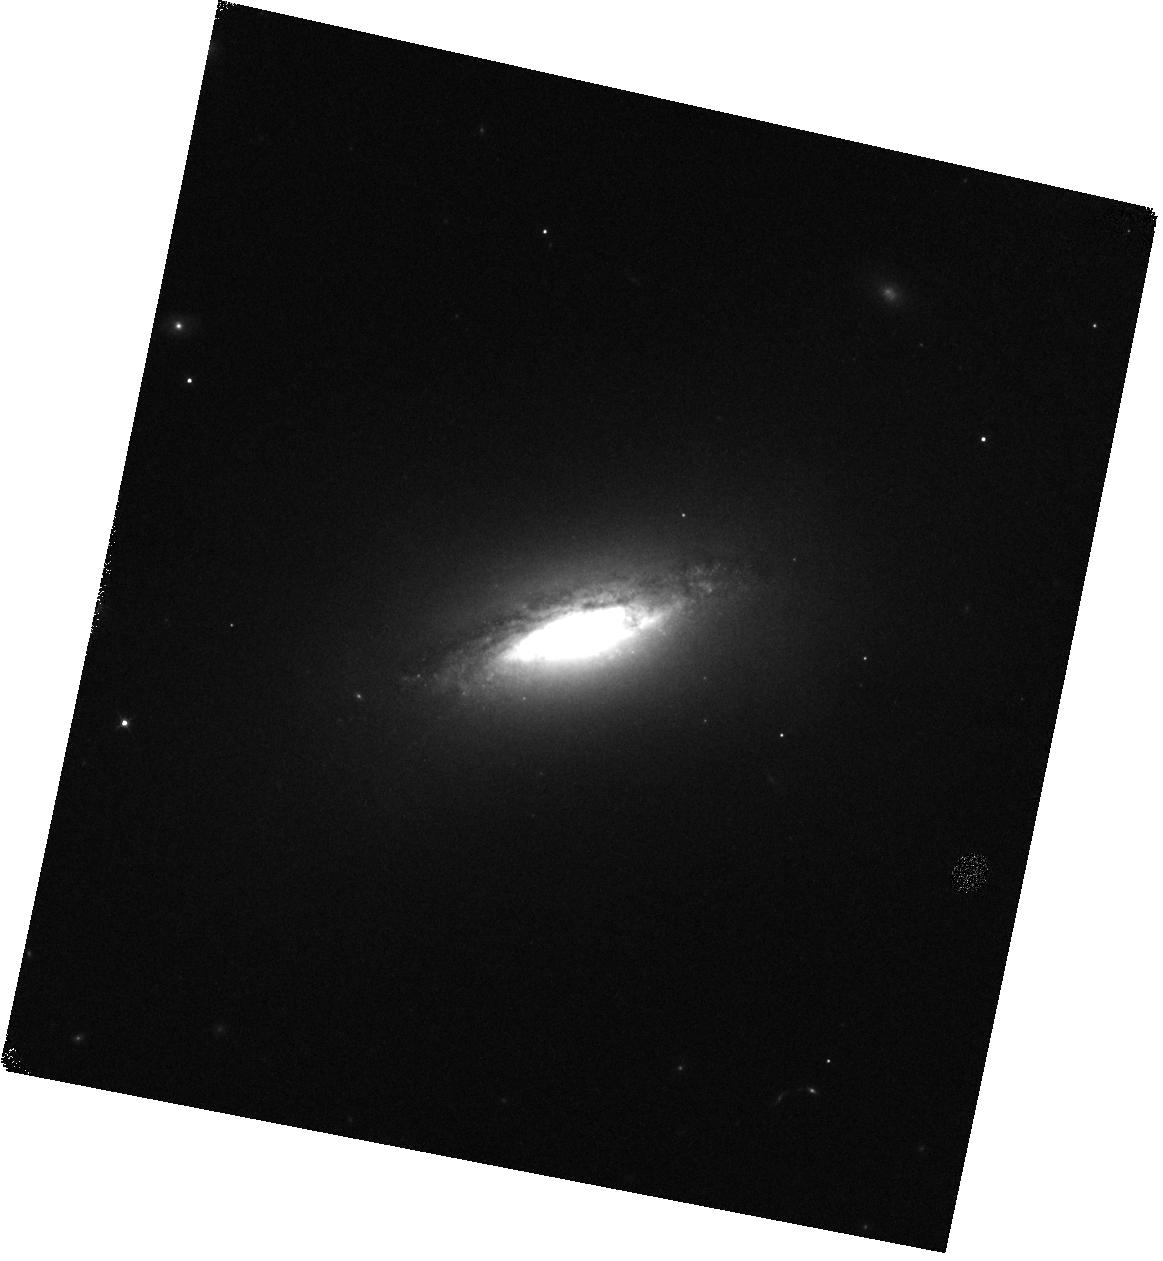
Target: NGC-1482
Instrument: WFC3/IR
Filter: F128N
Exposure: 17 min
Observation ID: hst_12206_02_wfc3_ir_f128n_ibjf02

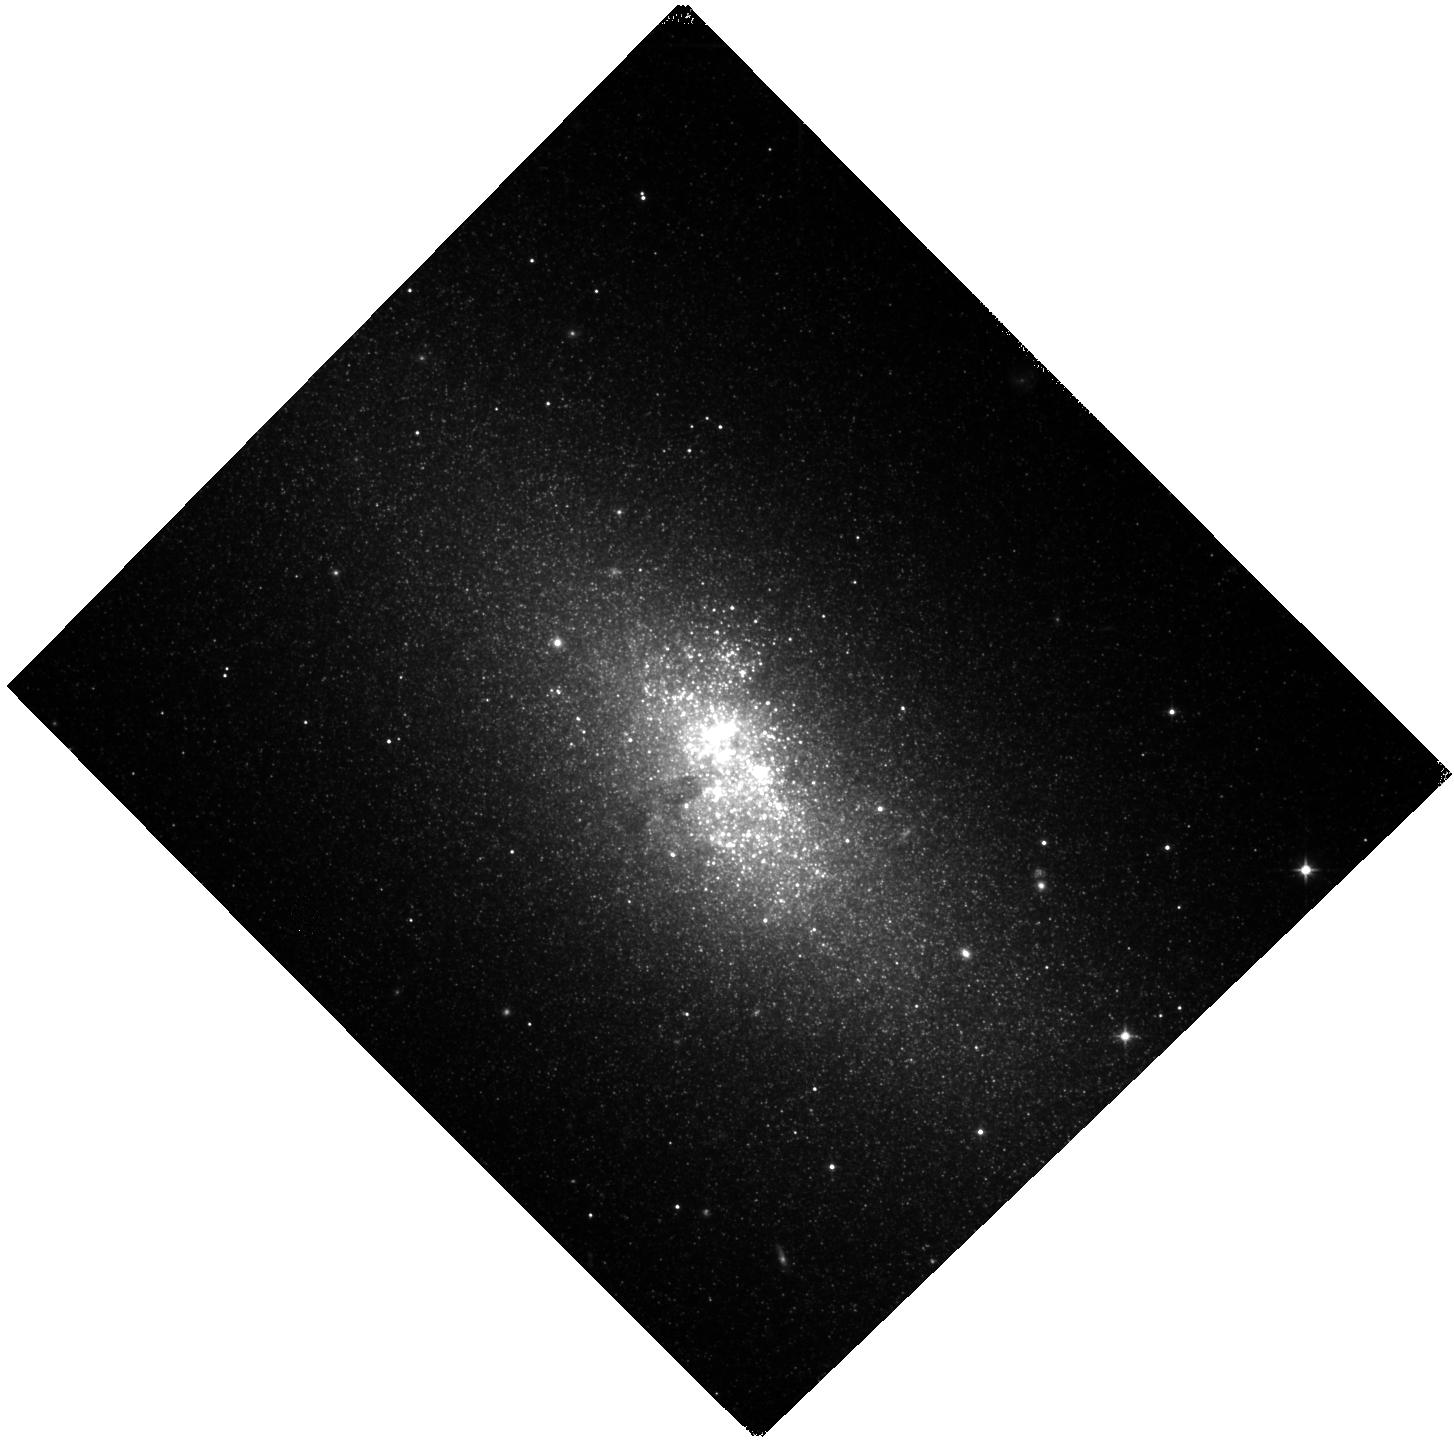
Target: NGC-5253
Instrument: WFC3/IR
Filter: F110W
Exposure: 10 min
Observation ID: hst_12206_03_wfc3_ir_f110w_ibjf03

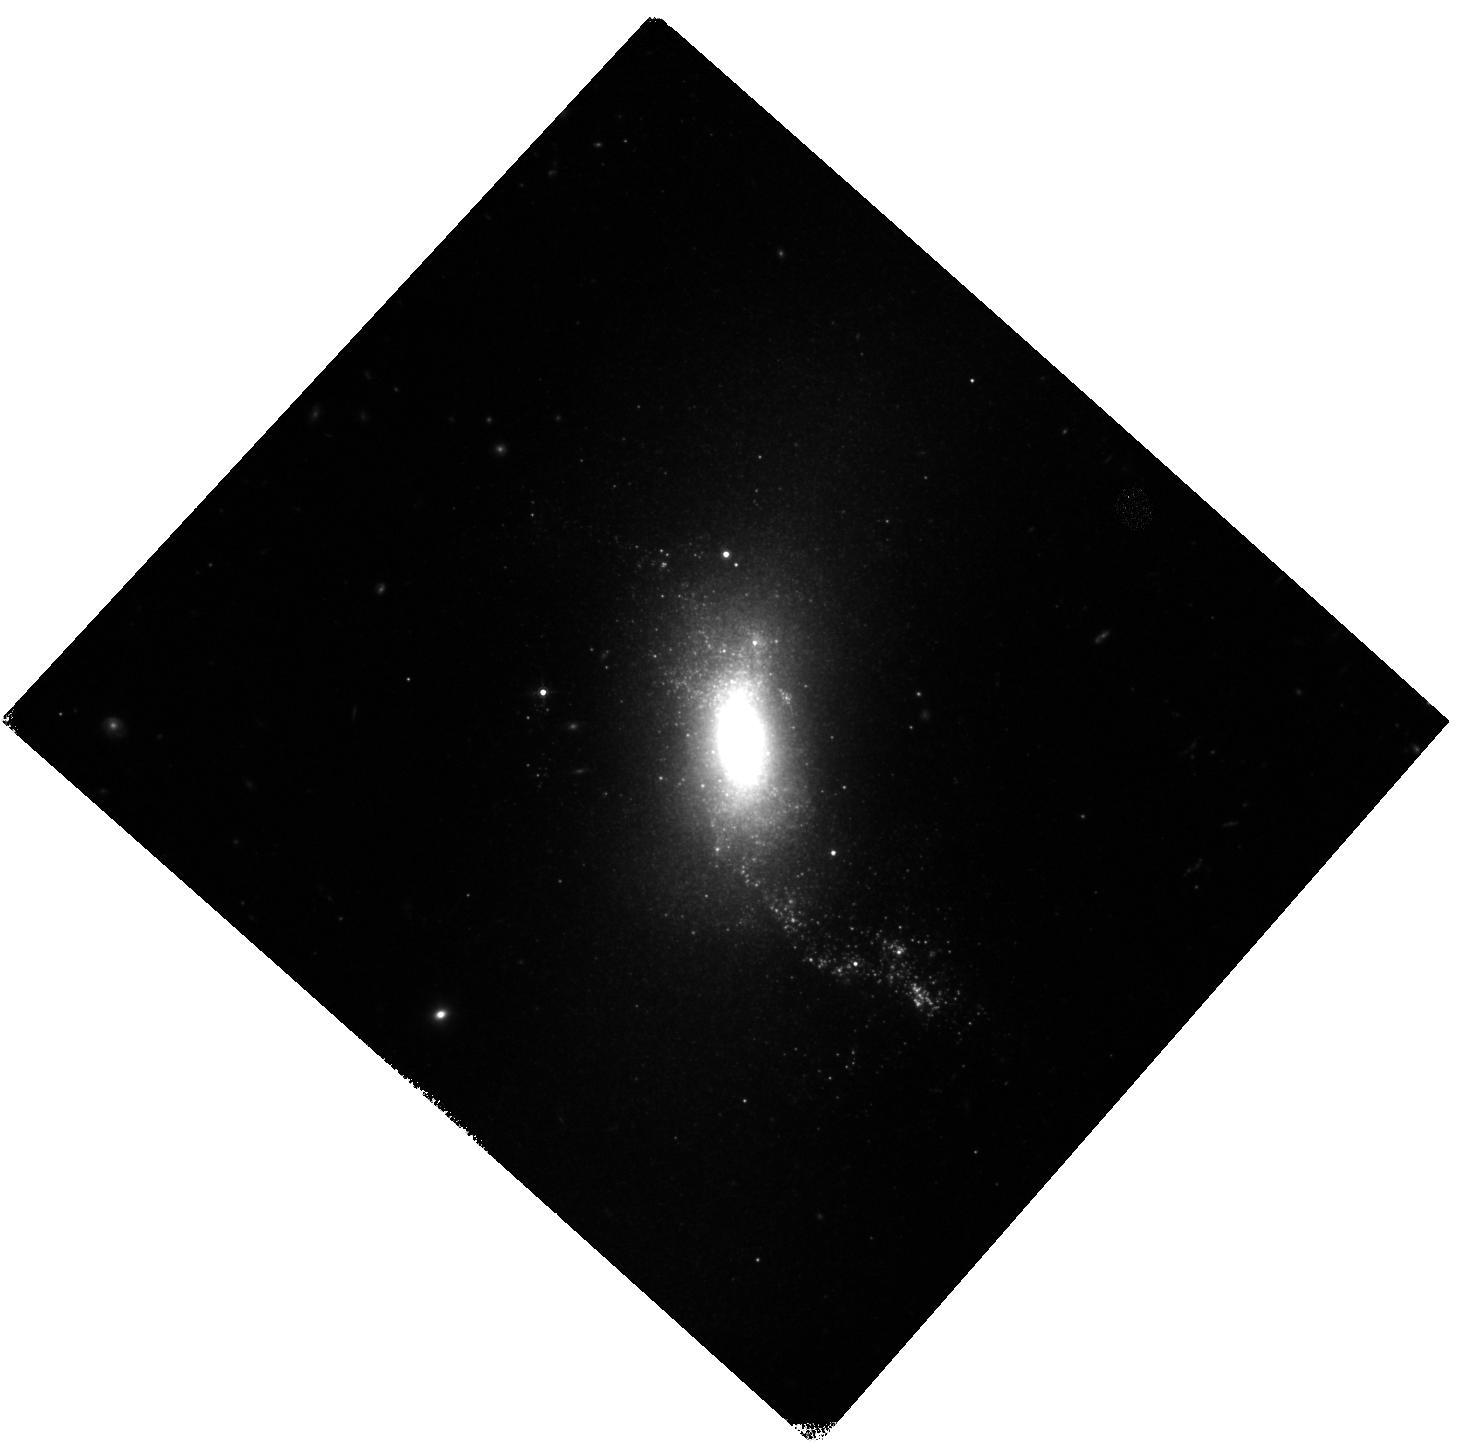
Target: NGC-1140
Instrument: WFC3/IR
Filter: F160W
Exposure: 15 min
Observation ID: hst_12206_01_wfc3_ir_f160w_ibjf01

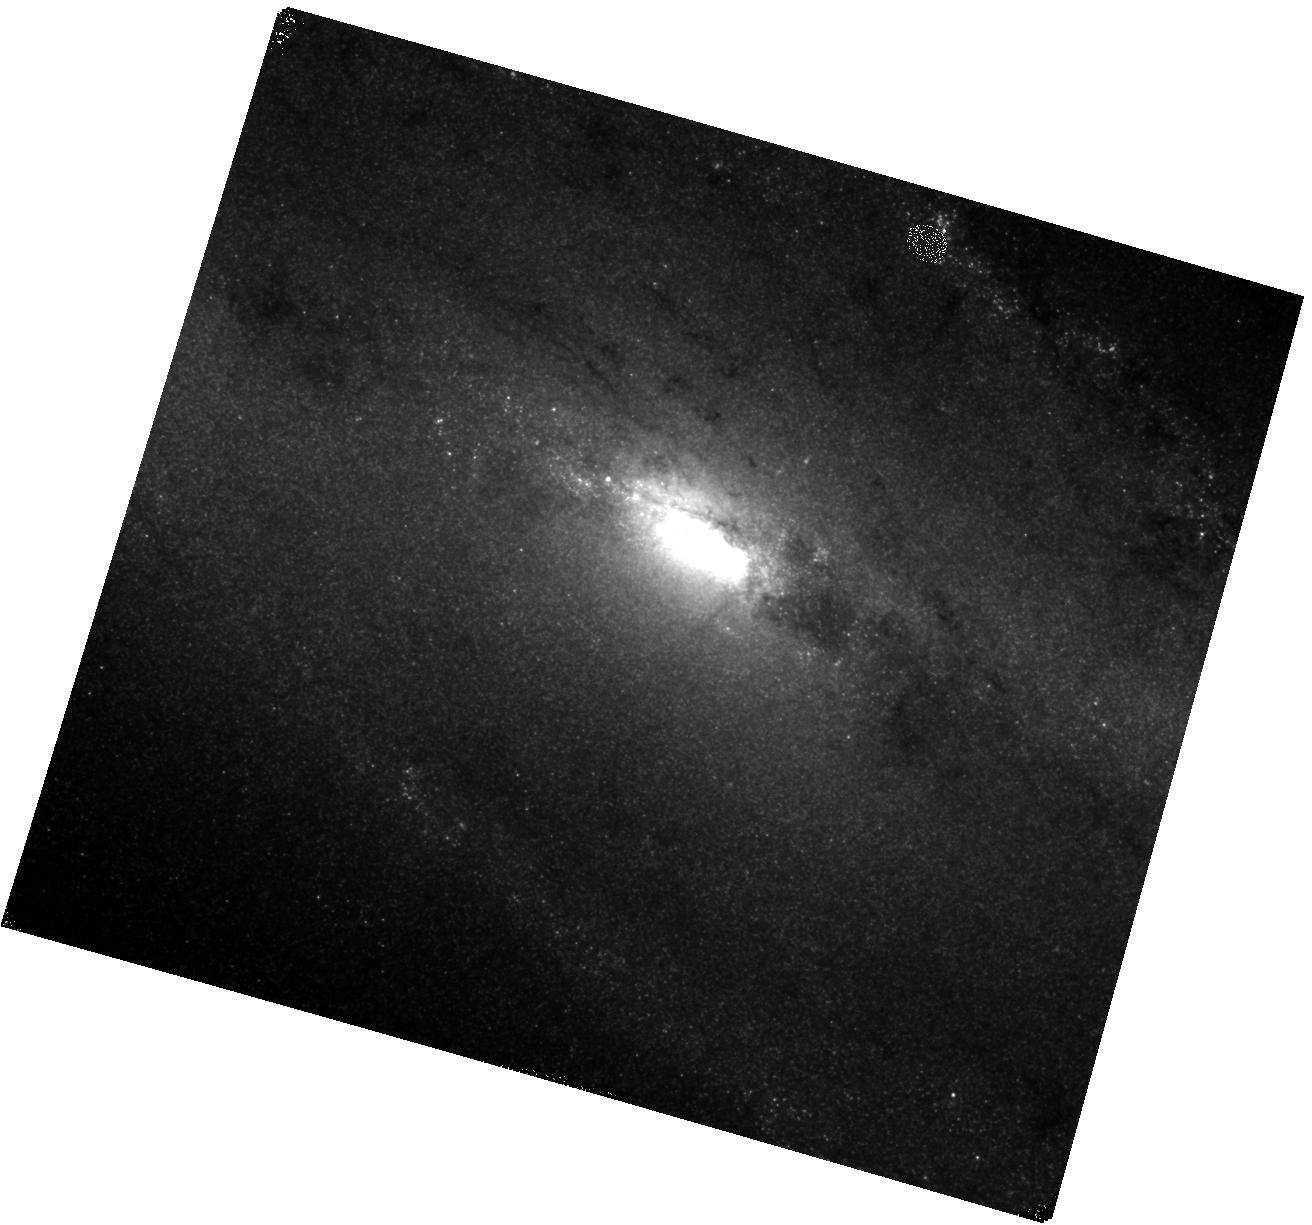
Target: NGC-253
Instrument: WFC3/IR
Filter: F164N
Exposure: 40 min
Observation ID: hst_12206_05_wfc3_ir_f164n_ibjf05

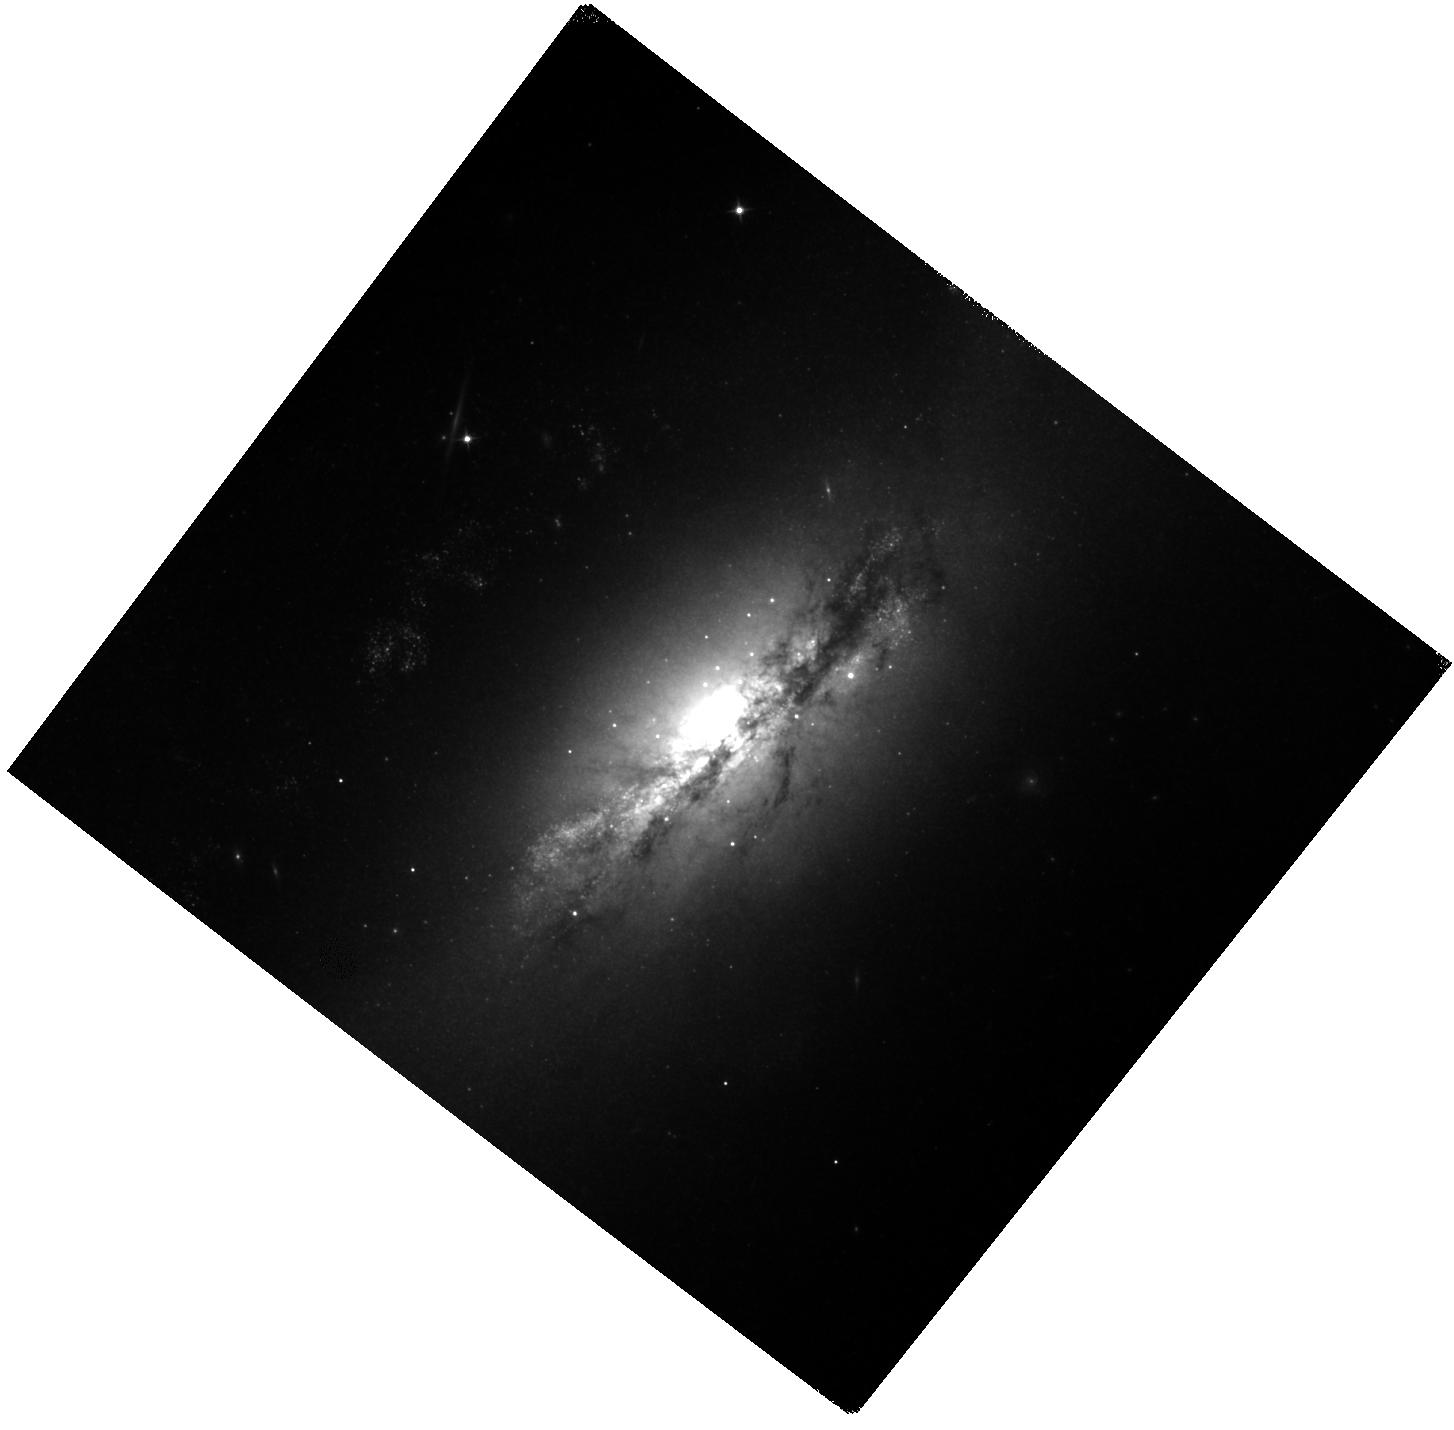
Target: NGC-2146
Instrument: WFC3/IR
Filter: F110W
Exposure: 15 min
Observation ID: hst_12206_04_wfc3_ir_f110w_ibjf04

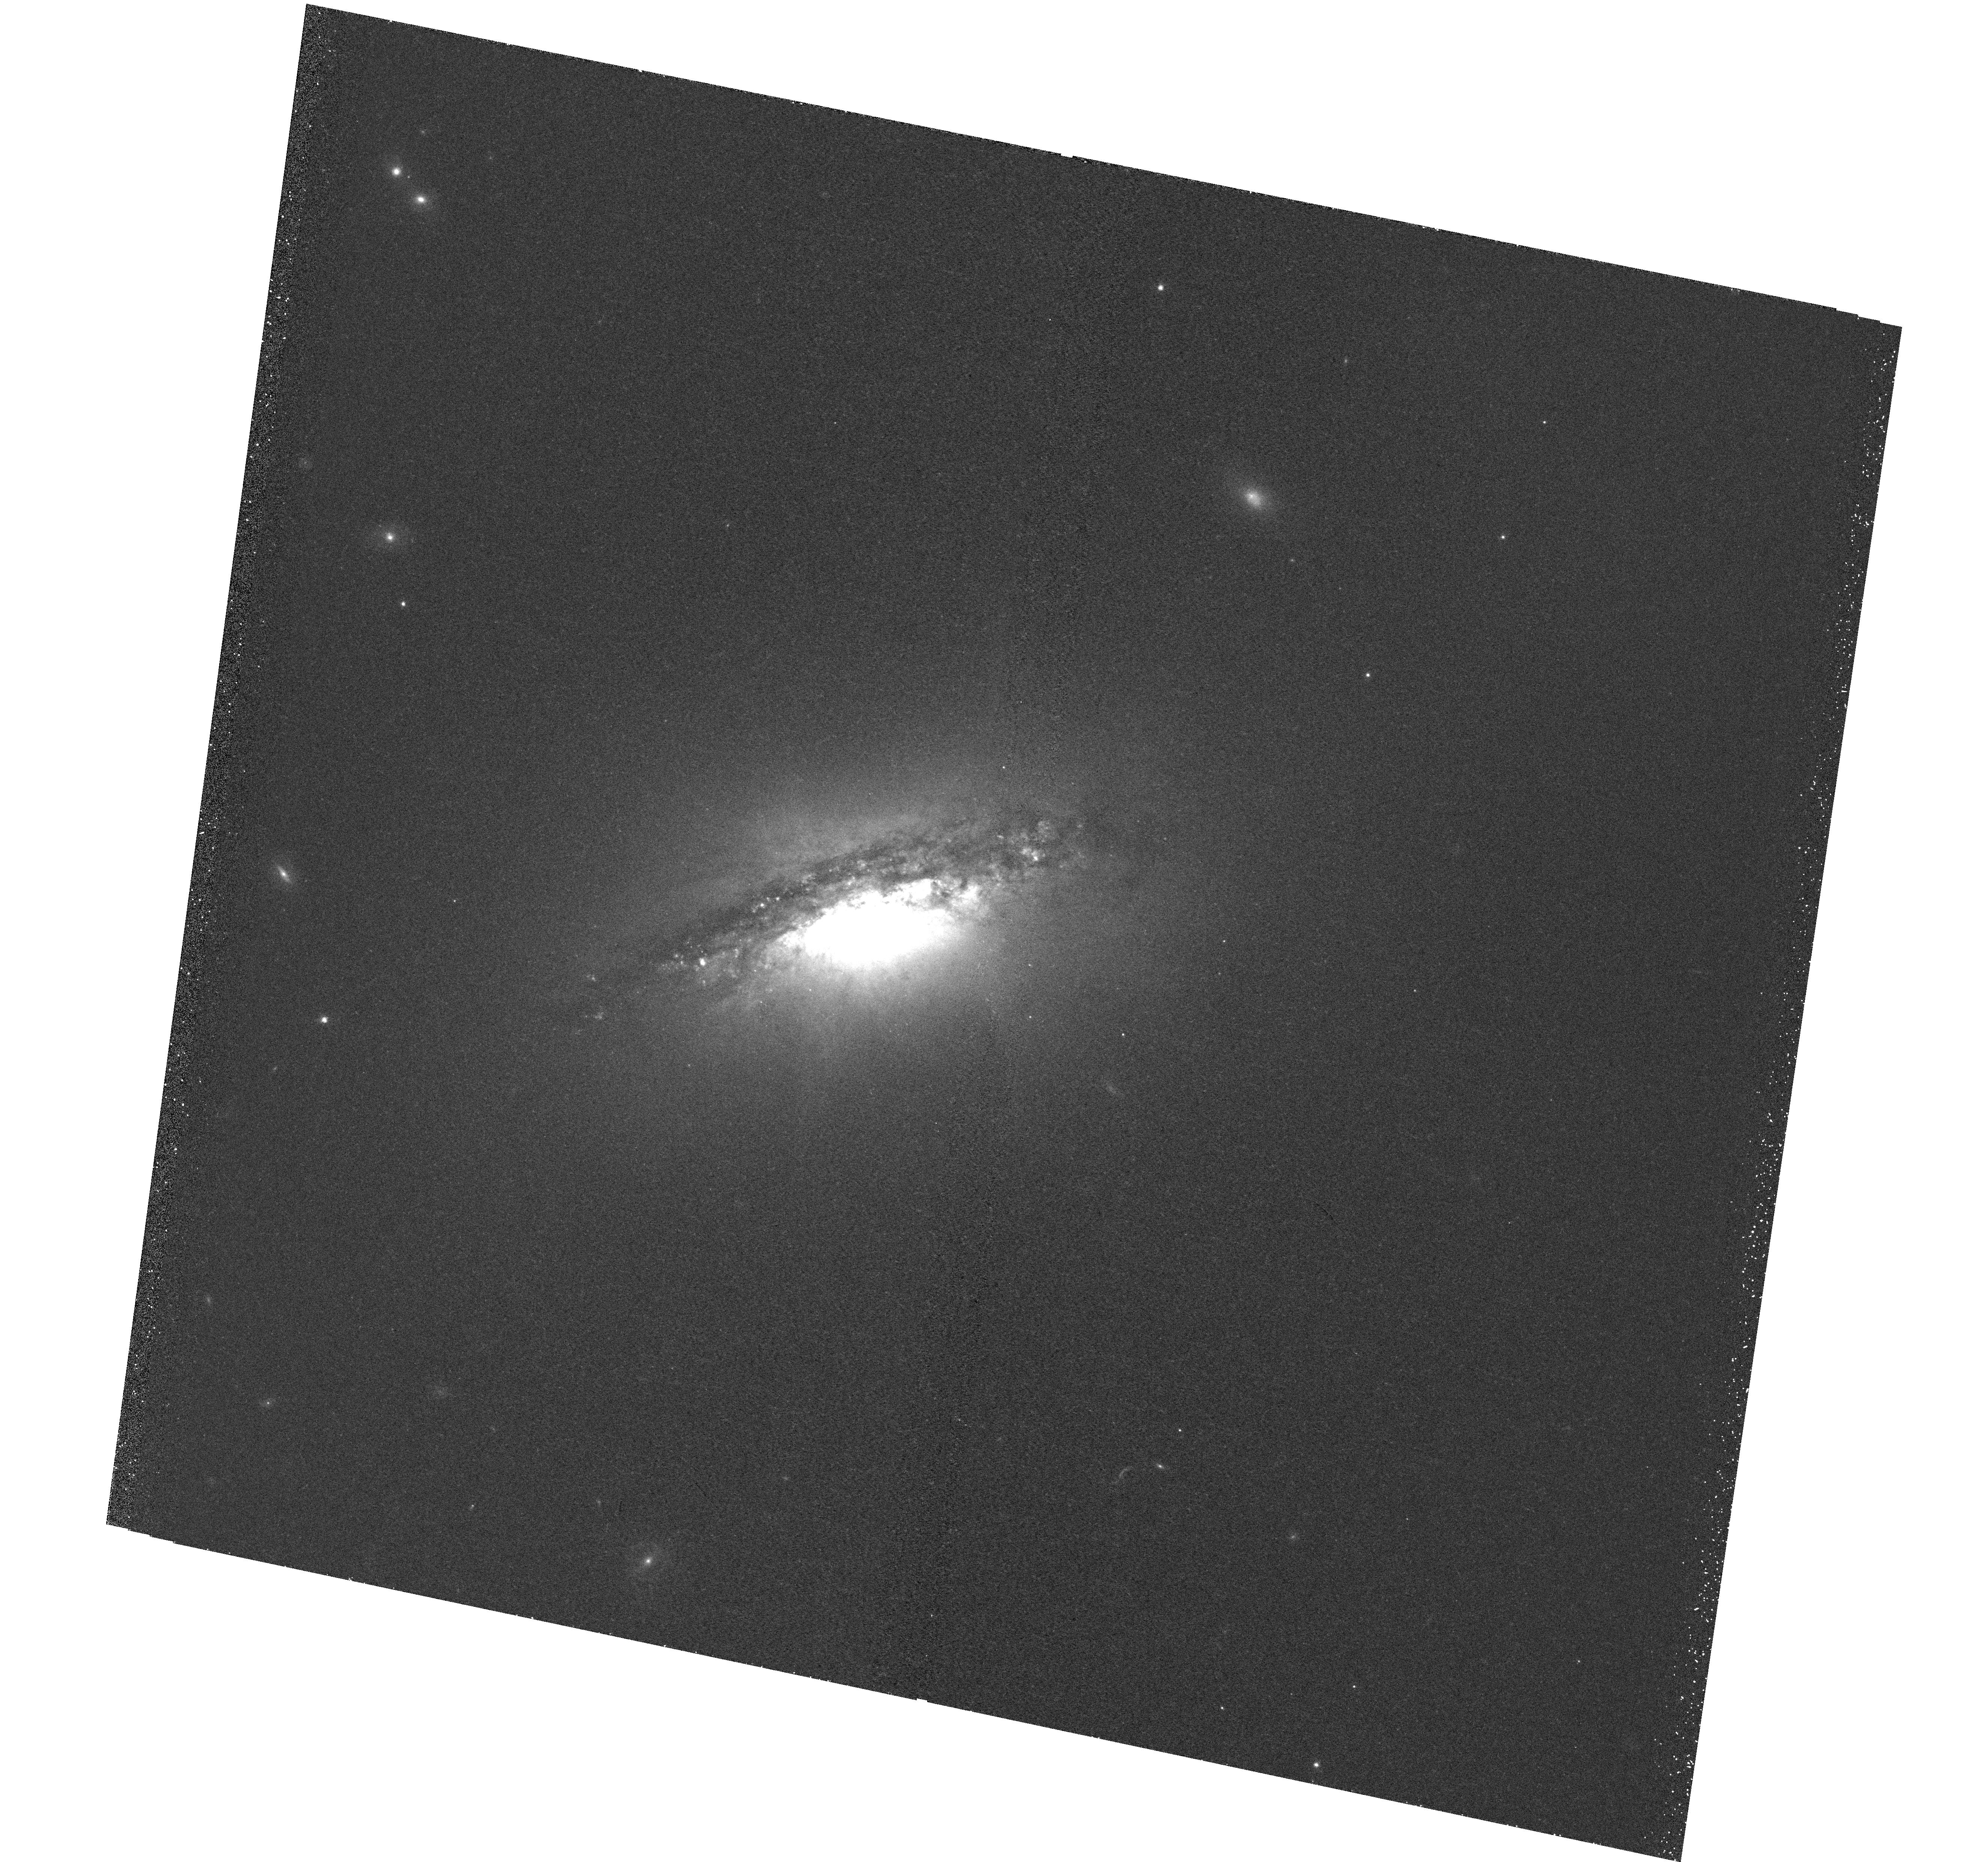
Target: NGC-1482
Instrument: WFC3/UVIS
Filter: F657N
Exposure: 39 min
Observation ID: hst_12206_02_wfc3_uvis_f657n_ibjf02

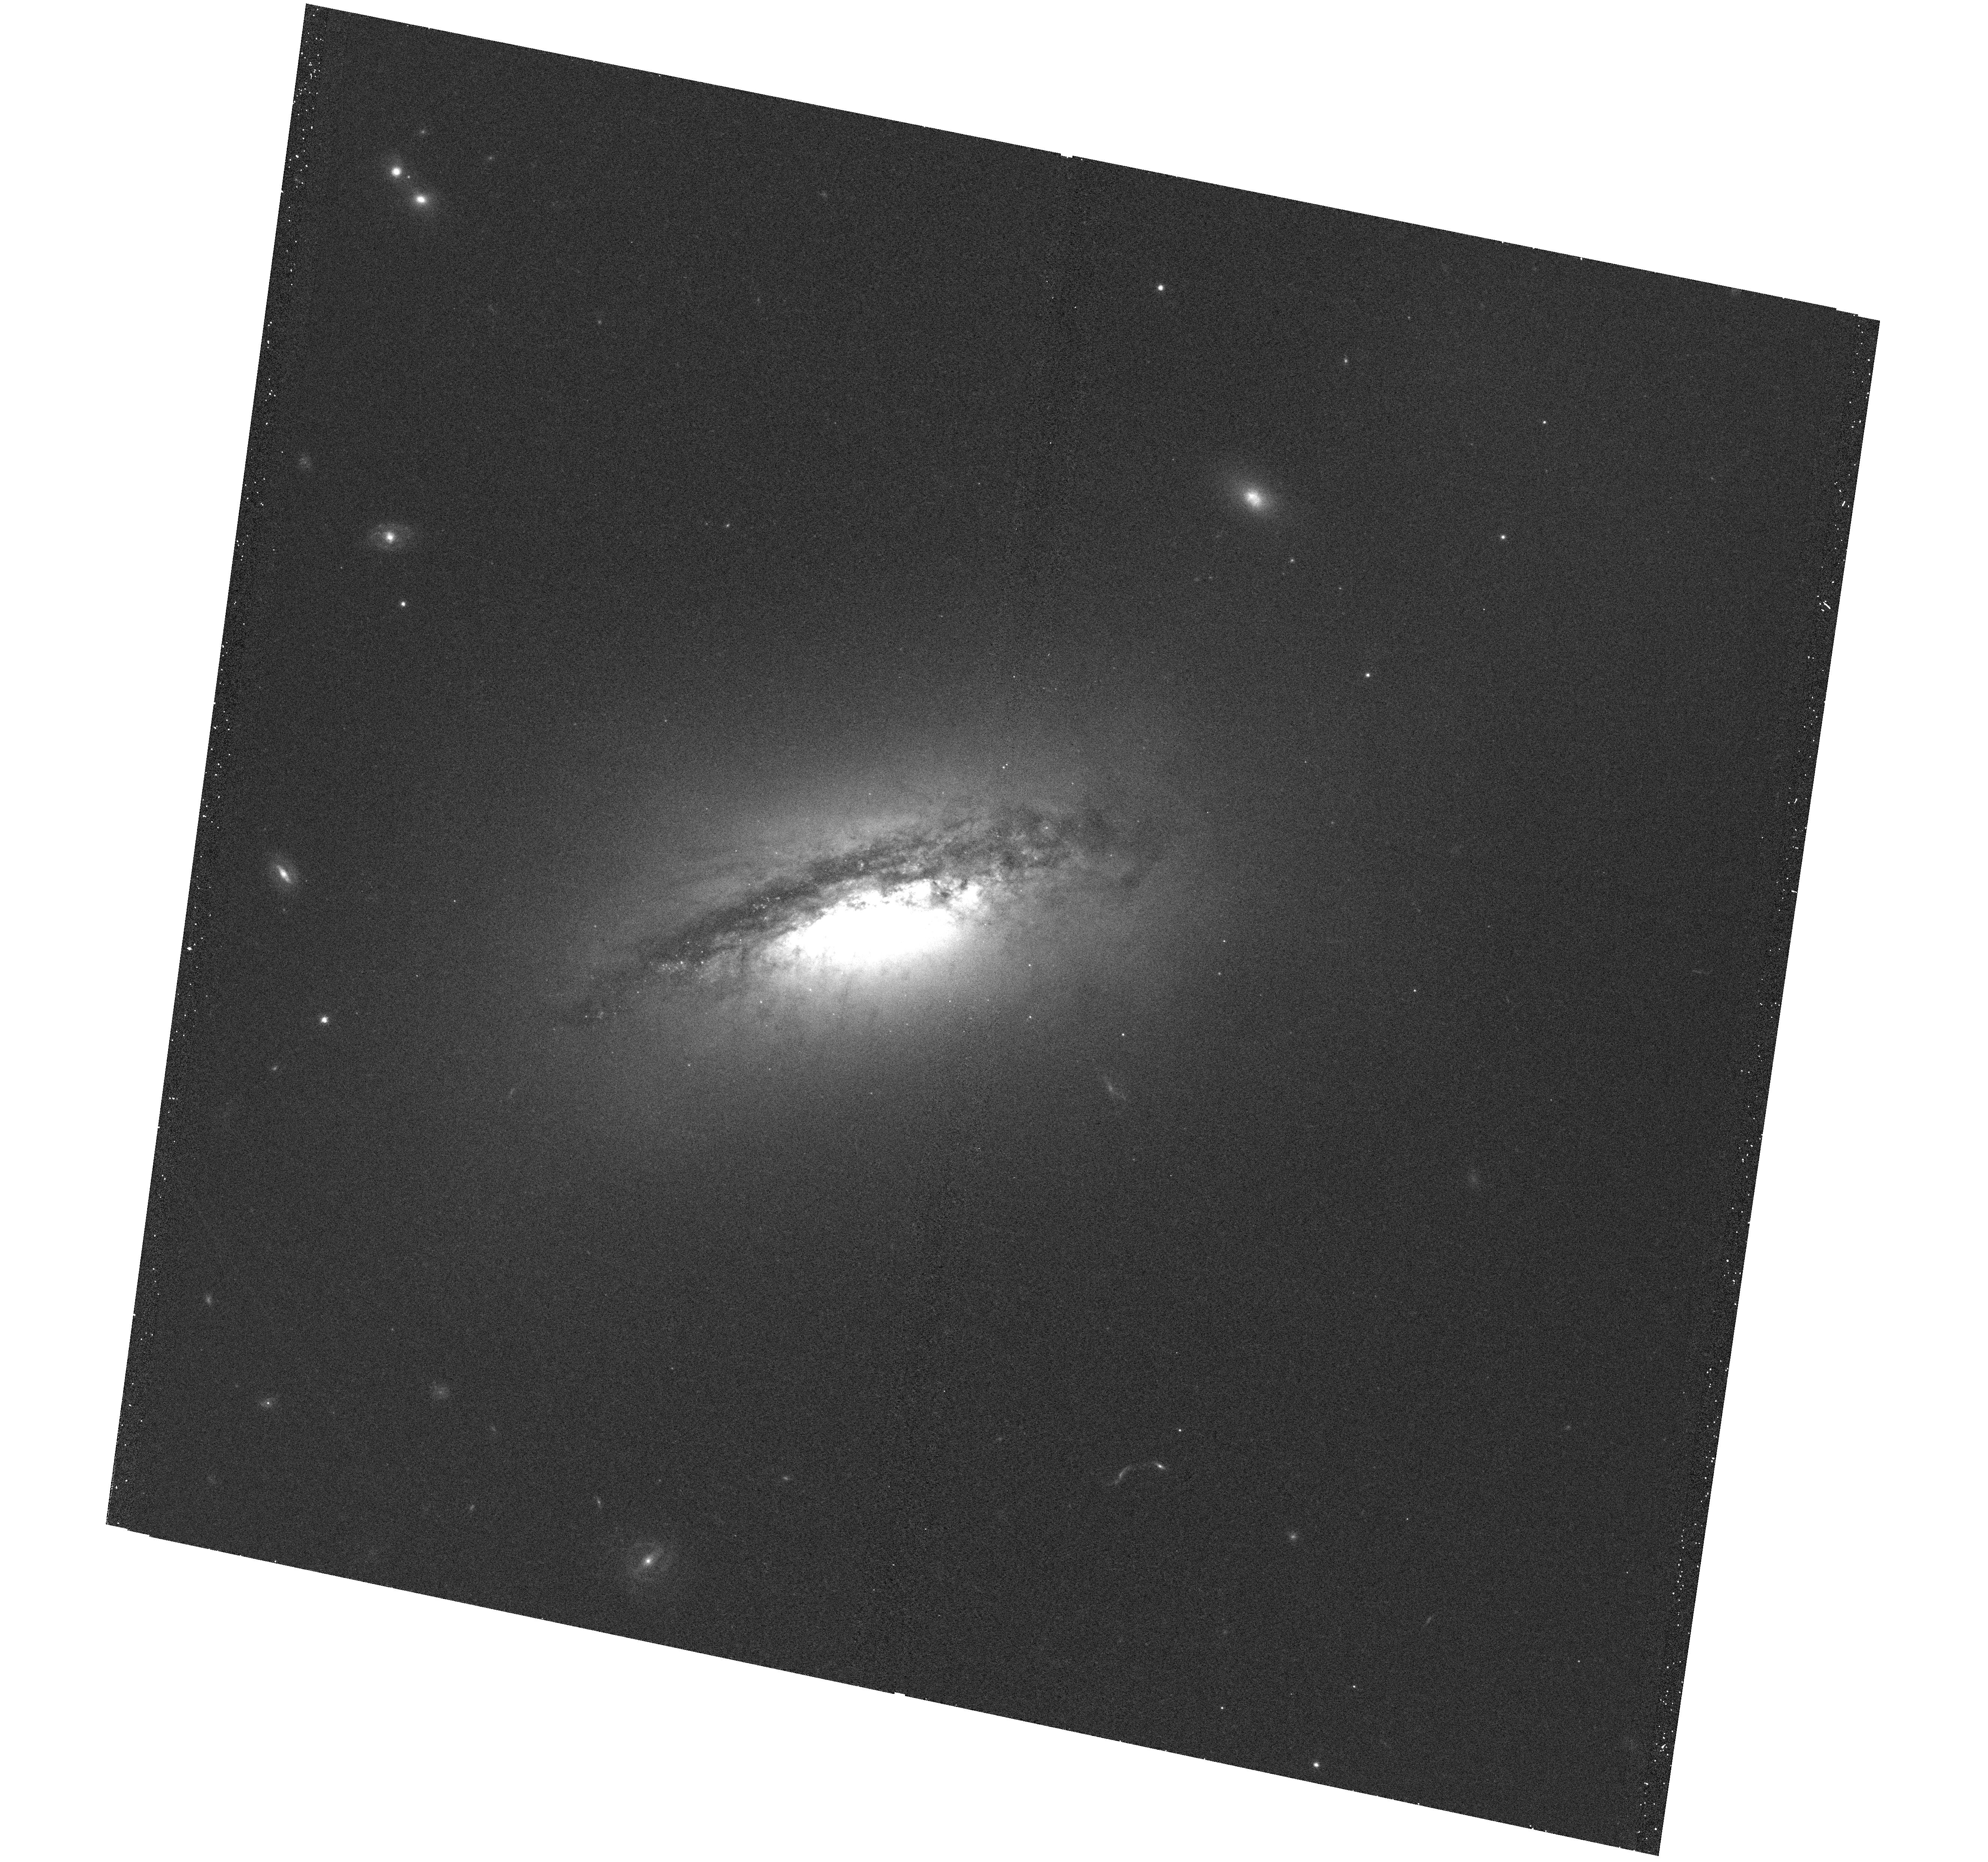
Target: NGC-1482
Instrument: WFC3/UVIS
Filter: F621M
Exposure: 10 min
Observation ID: hst_12206_02_wfc3_uvis_f621m_ibjf02

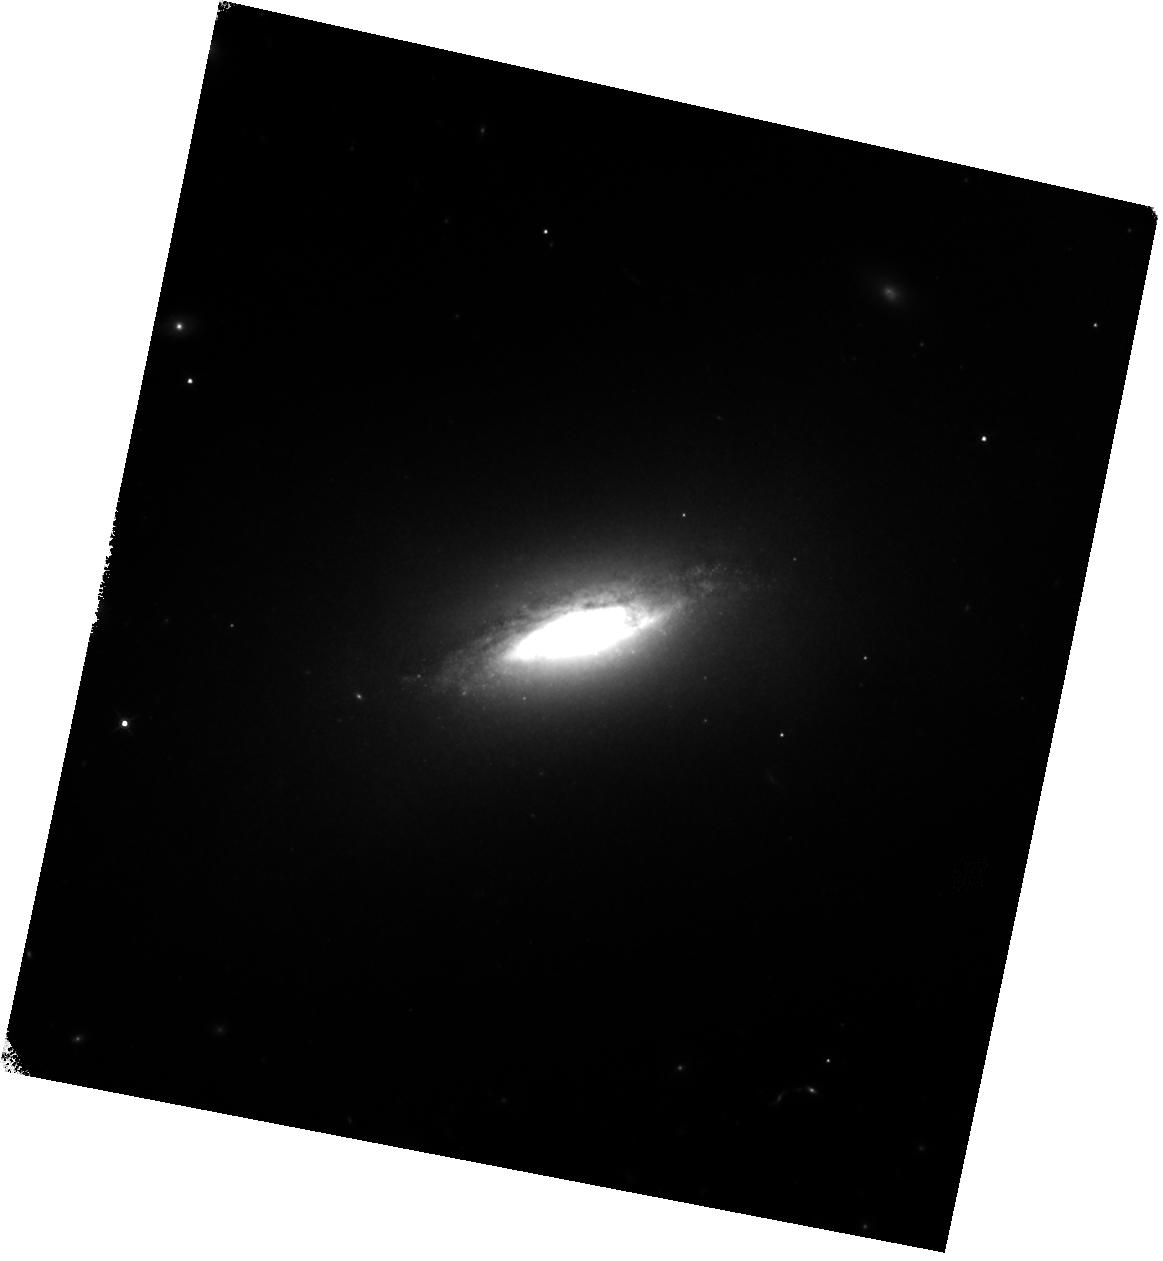
Target: NGC-1482
Instrument: WFC3/IR
Filter: F160W
Exposure: 15 min
Observation ID: hst_12206_02_wfc3_ir_f160w_ibjf02

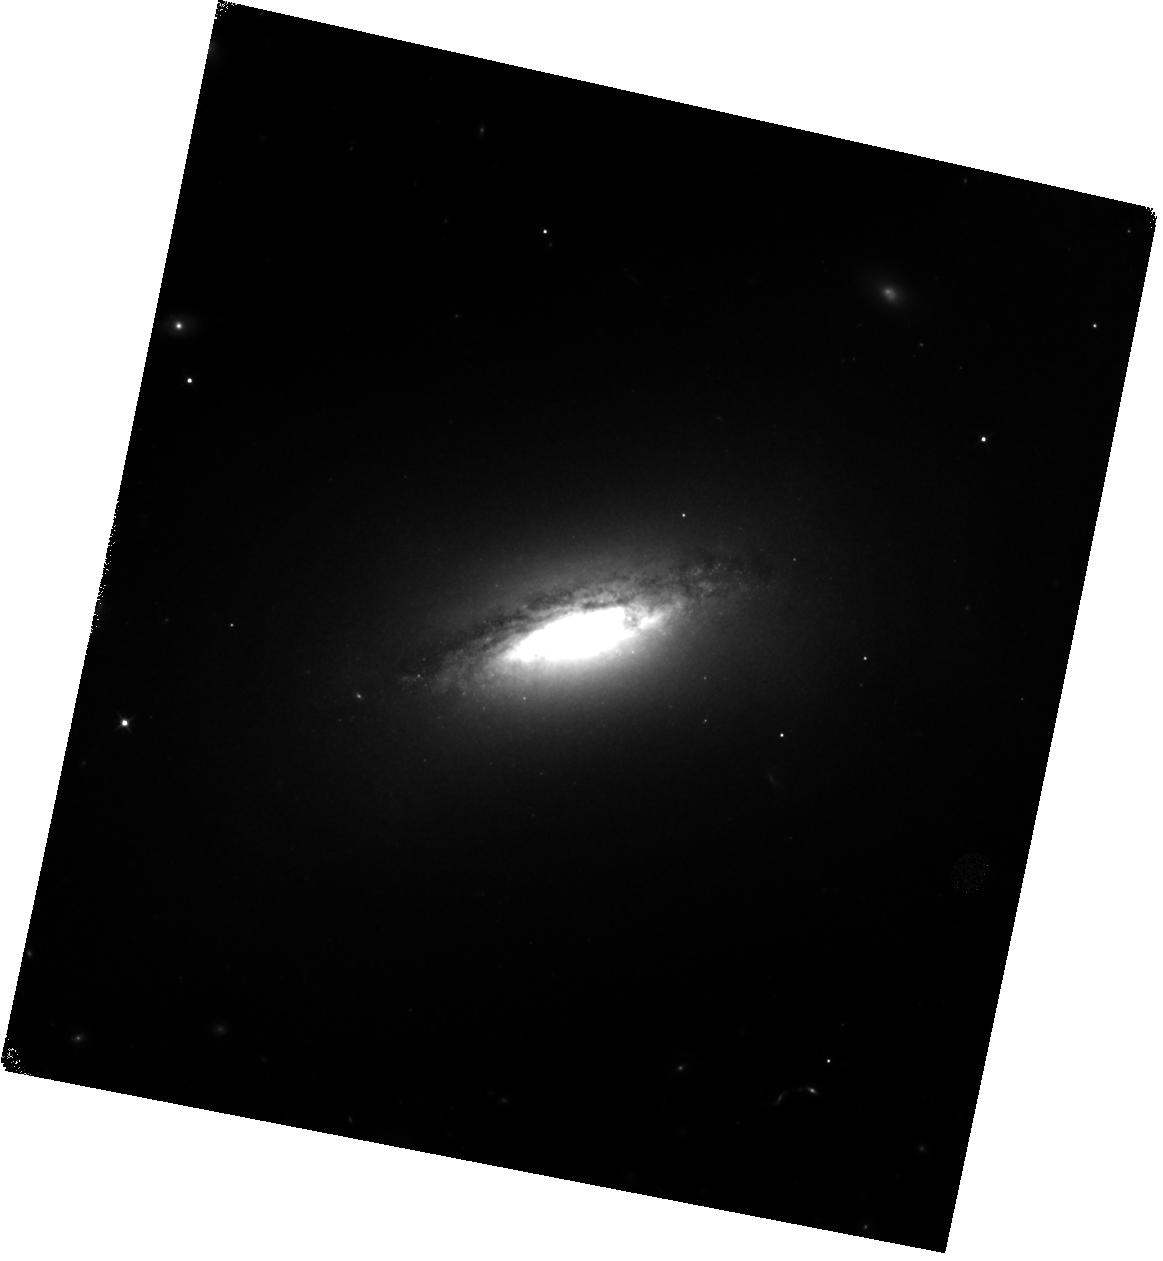
Target: NGC-1482
Instrument: WFC3/IR
Filter: F110W
Exposure: 10 min
Observation ID: hst_12206_02_wfc3_ir_f110w_ibjf02

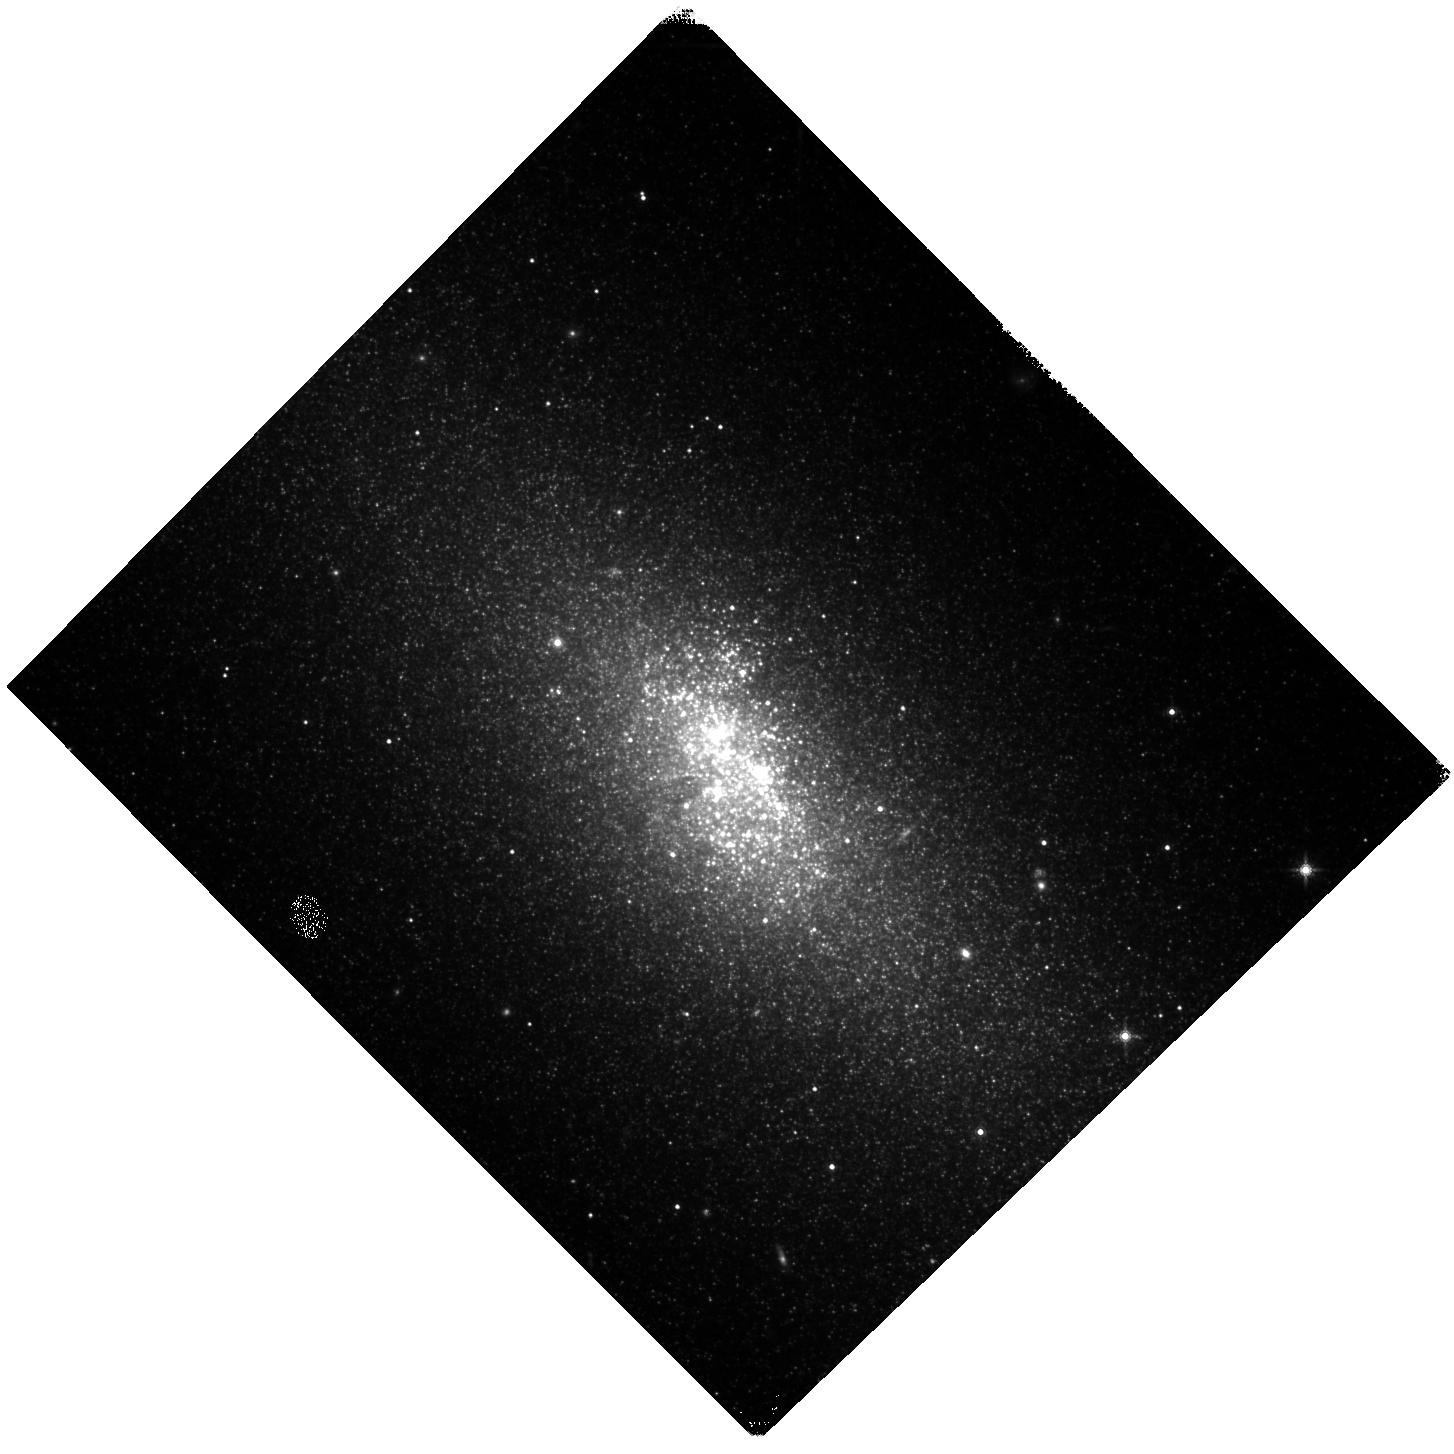
Target: NGC-5253
Instrument: WFC3/IR
Filter: F160W
Exposure: 15 min
Observation ID: hst_12206_03_wfc3_ir_f160w_ibjf03

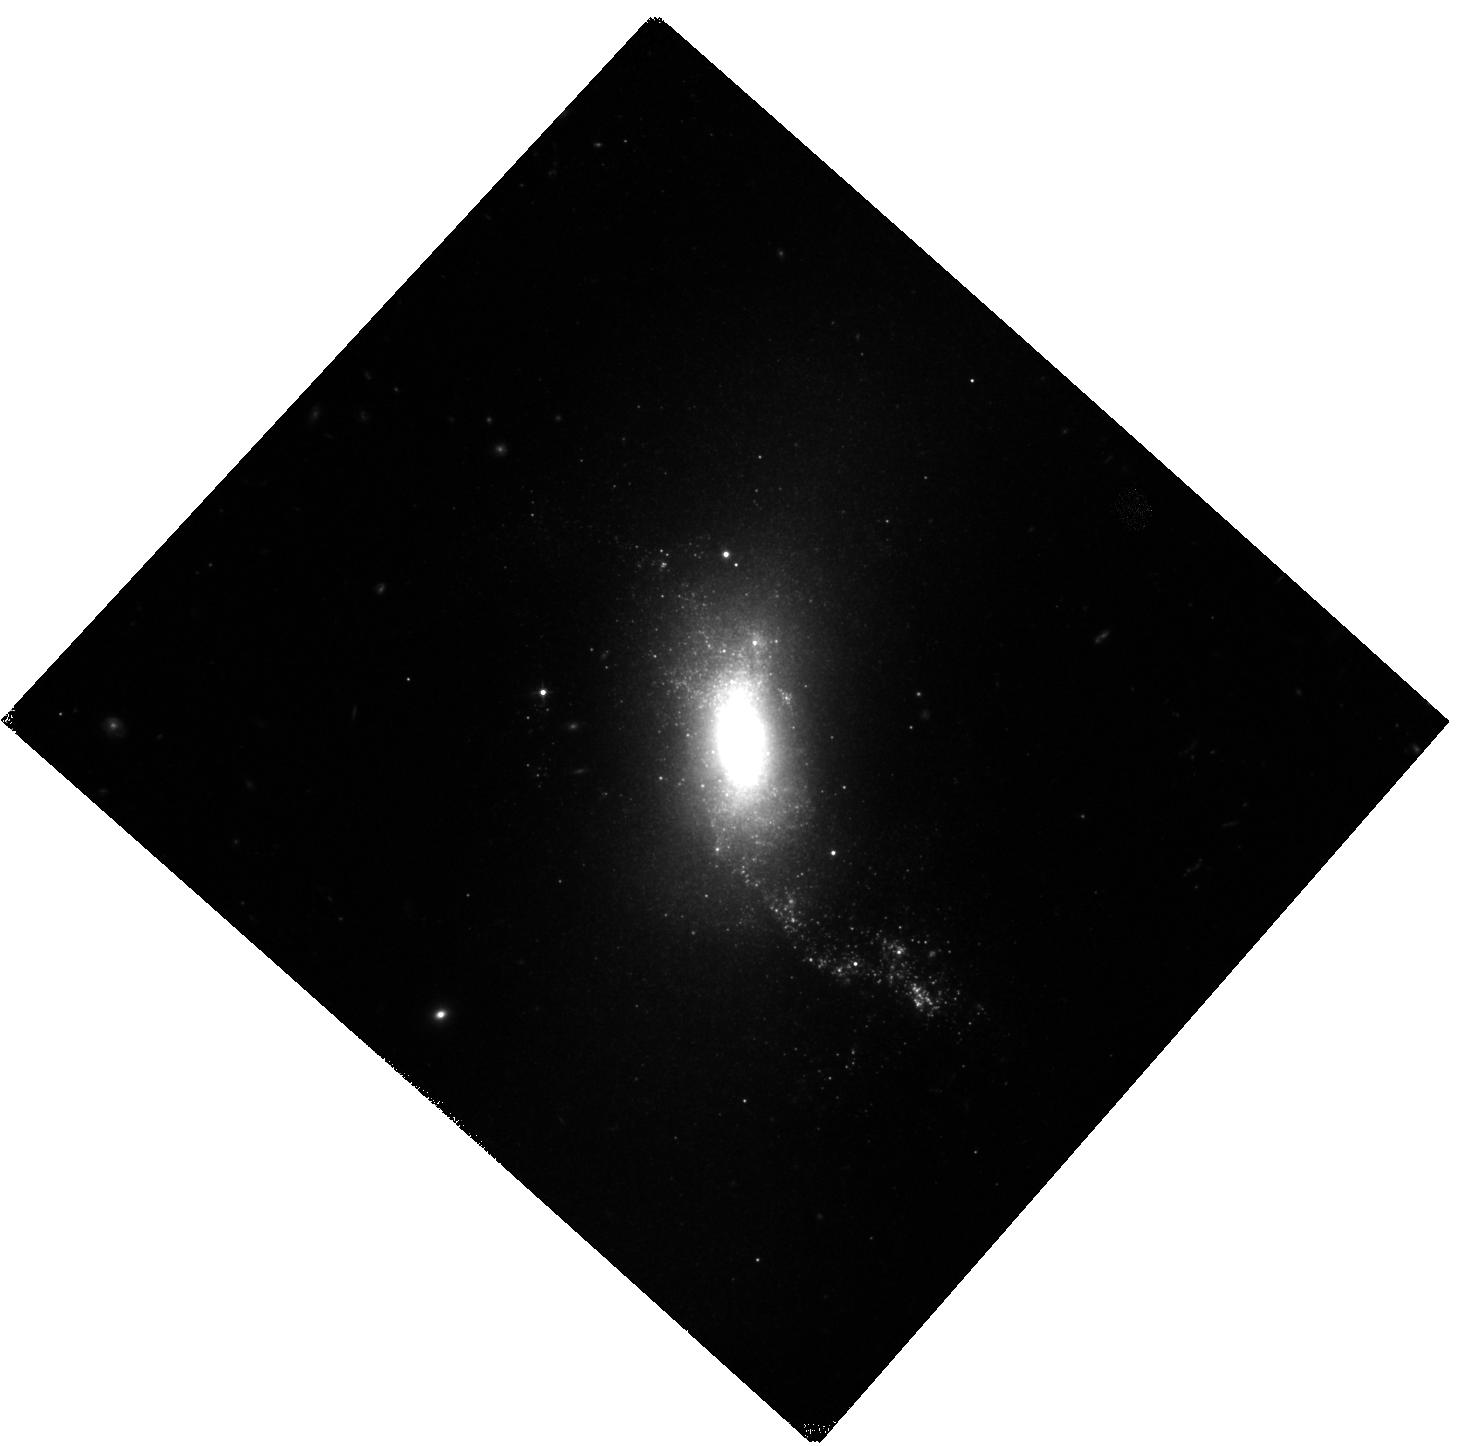
Target: NGC-1140
Instrument: WFC3/IR
Filter: F110W
Exposure: 10 min
Observation ID: hst_12206_01_wfc3_ir_f110w_ibjf01

Starburst-driven shocks and feedback in the near-IR at high resolution (PI: Westmoquette, Mark S.)

Starburst-driven feedback (both in terms of stellar and supernova activity) is one of the primary engines of galaxy evolution throughout the Universe. Yet, the theoretical foundation of mechanical feedback is, to date, unconstrained by observations. We propose to investigate this fundamental aspect of star formation directly through near-IR narrow-band imaging of Pa-beta emission and the shock-excited [FeII] line in a small but representative sample of nearby (2.5-20 Mpc) starbursts with known H-alpha outflows. These data will allow us to [1] map, and provide a complete census of, the shocks inside and around the starburst regions, and relate these to the potential sources of shocks in the form of the young star-forming regions; [2] measure the supernova (SN) rate in combination with available radio data through calibrations of the [FeII] point-source luminosities, and relate this to the level of mechanical energy deposited by these SNe into the ISM; [3] investigate the relation between the shocked regions and the galaxy morphology, X-ray wind structure, and merger/interaction state, and hence study the conditions under which feedback morphs from a localised process to a galactic-scale phenomenon; [4] study what implications this has on our understanding of star formation histories, and the spatial evolution of star formation in these galaxies. The unprecedented angular resolution, sensitivity, and field-of-view of WFC3/IR is crucial for separating the spatially narrow shock fronts (~20 pc ~ 0.1" at 20 Mpc) and for resolving individual SN remnants.